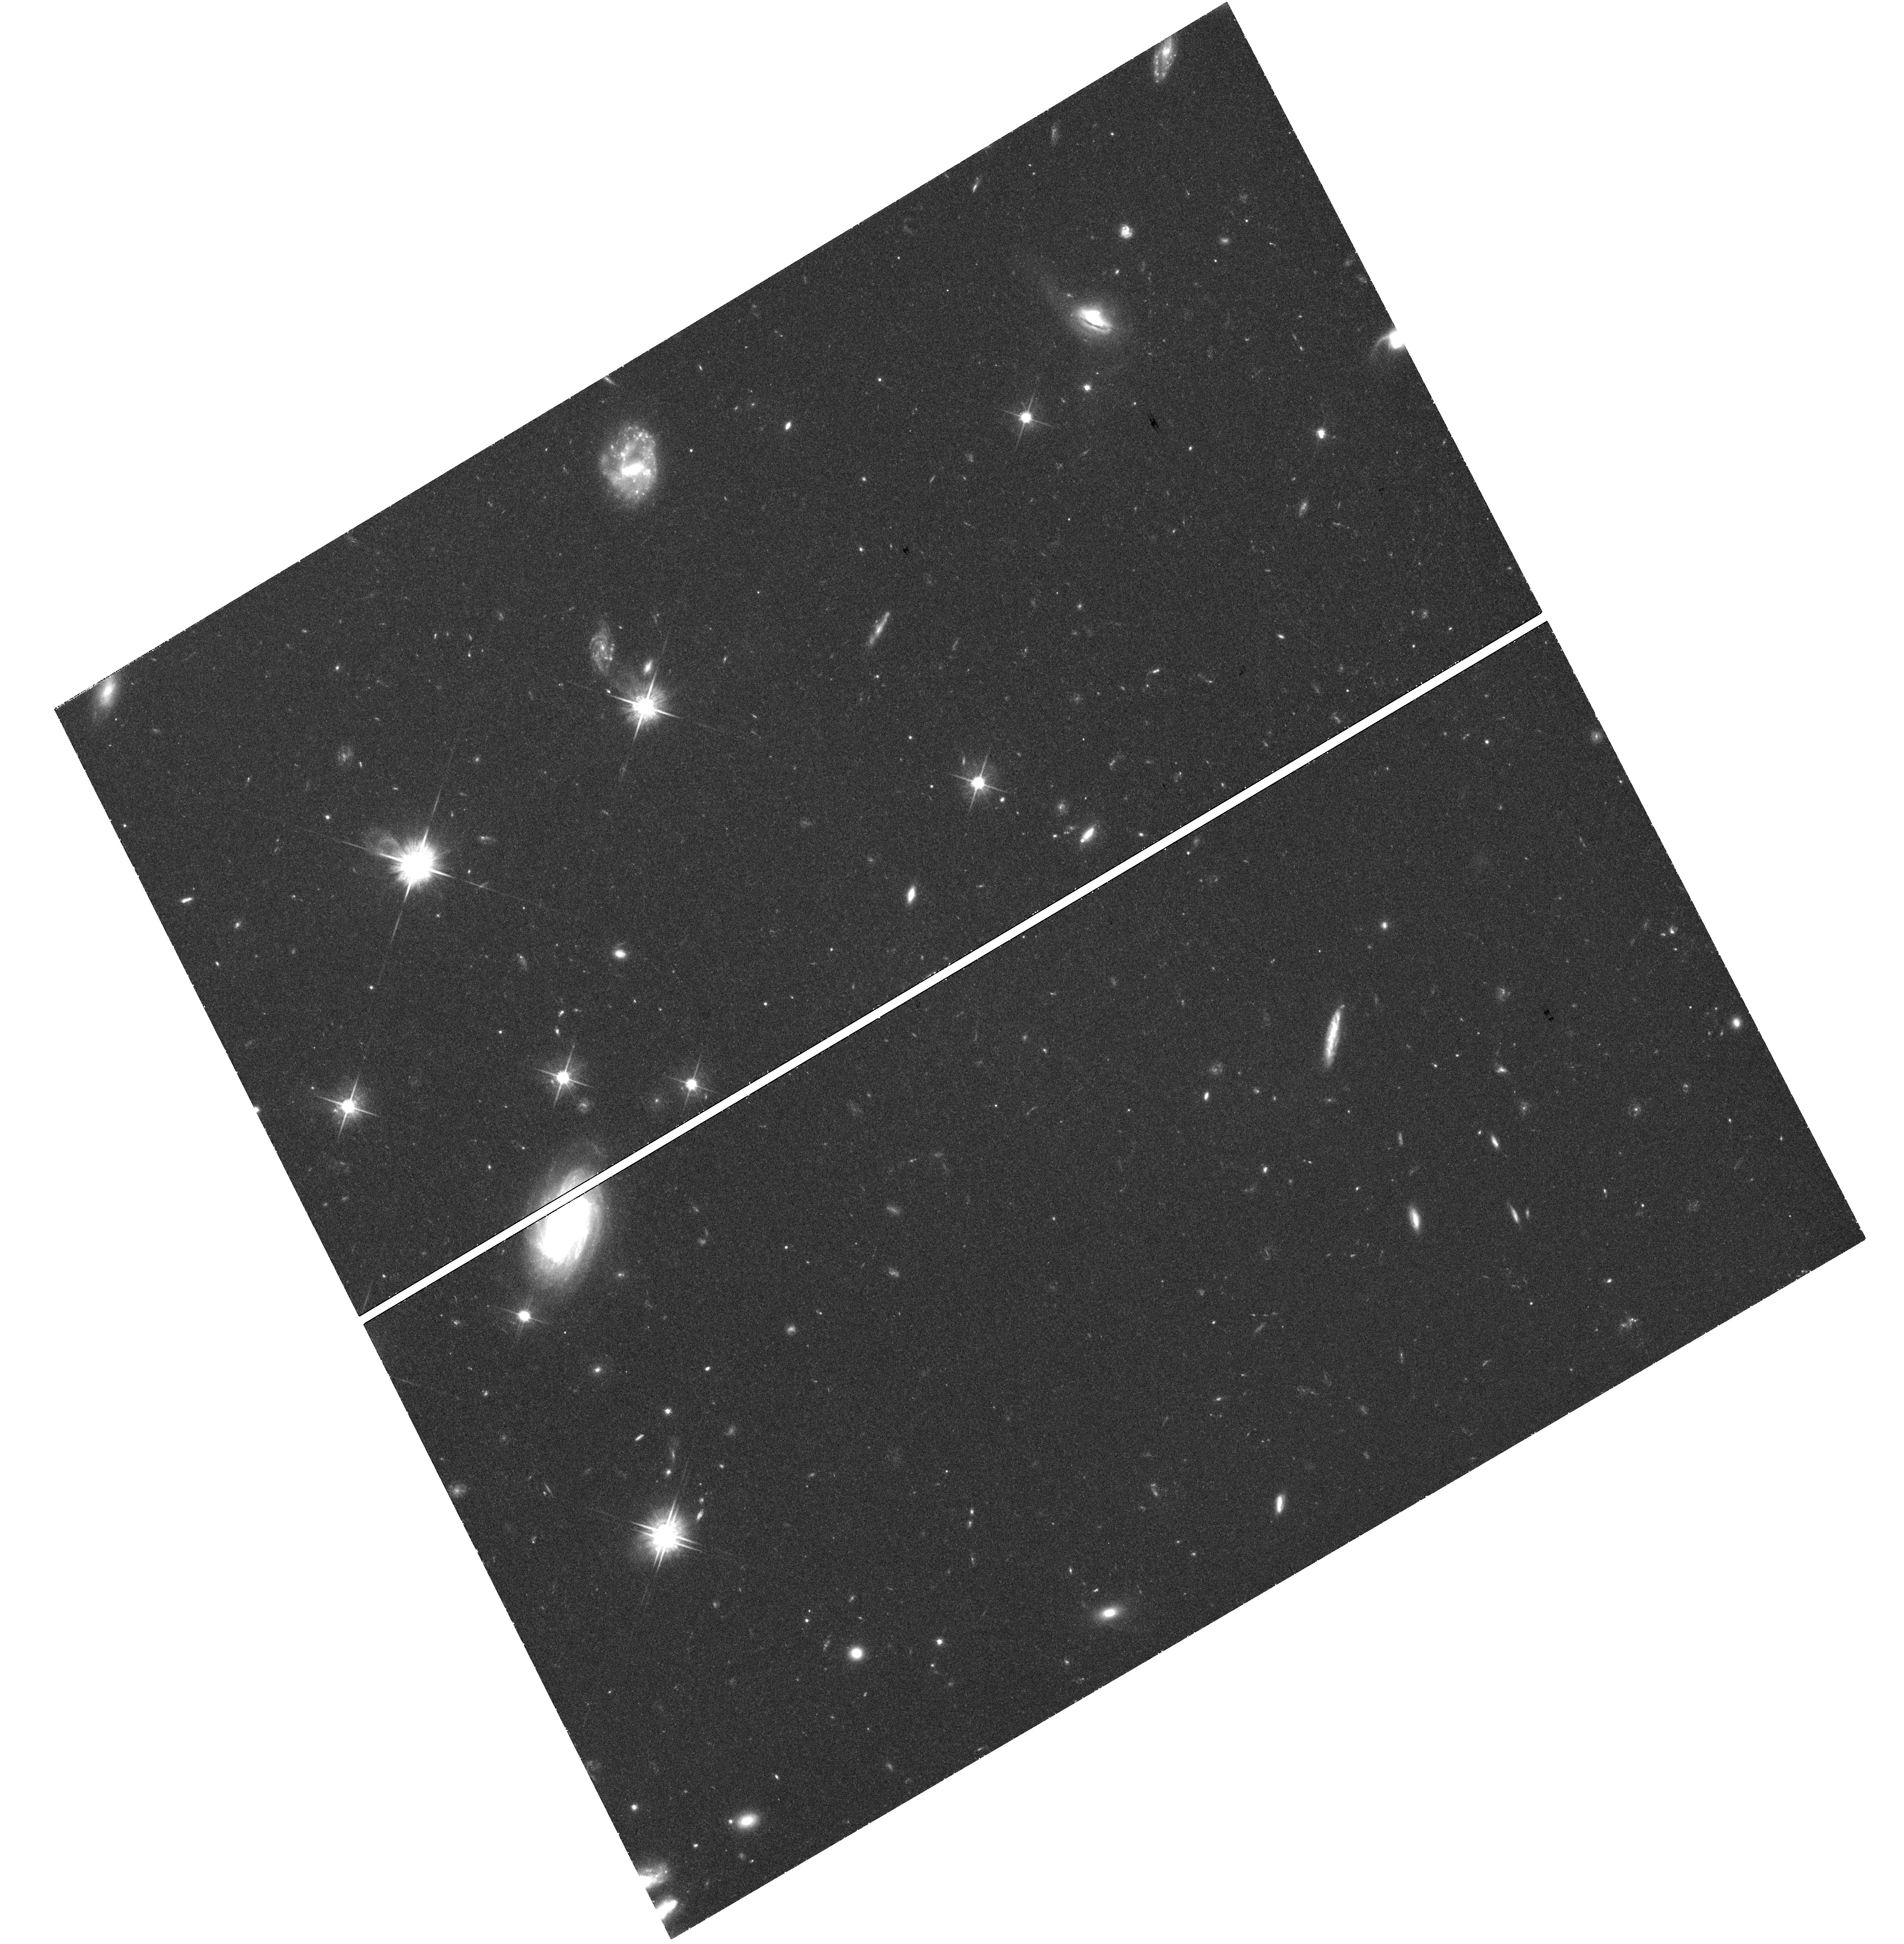
Target: PS1-10JH
Instrument: WFC3/UVIS
Filter: F625W
Exposure: 1.4 h
Observation ID: hst_13371_01_wfc3_uvis_f625w_ic8g01

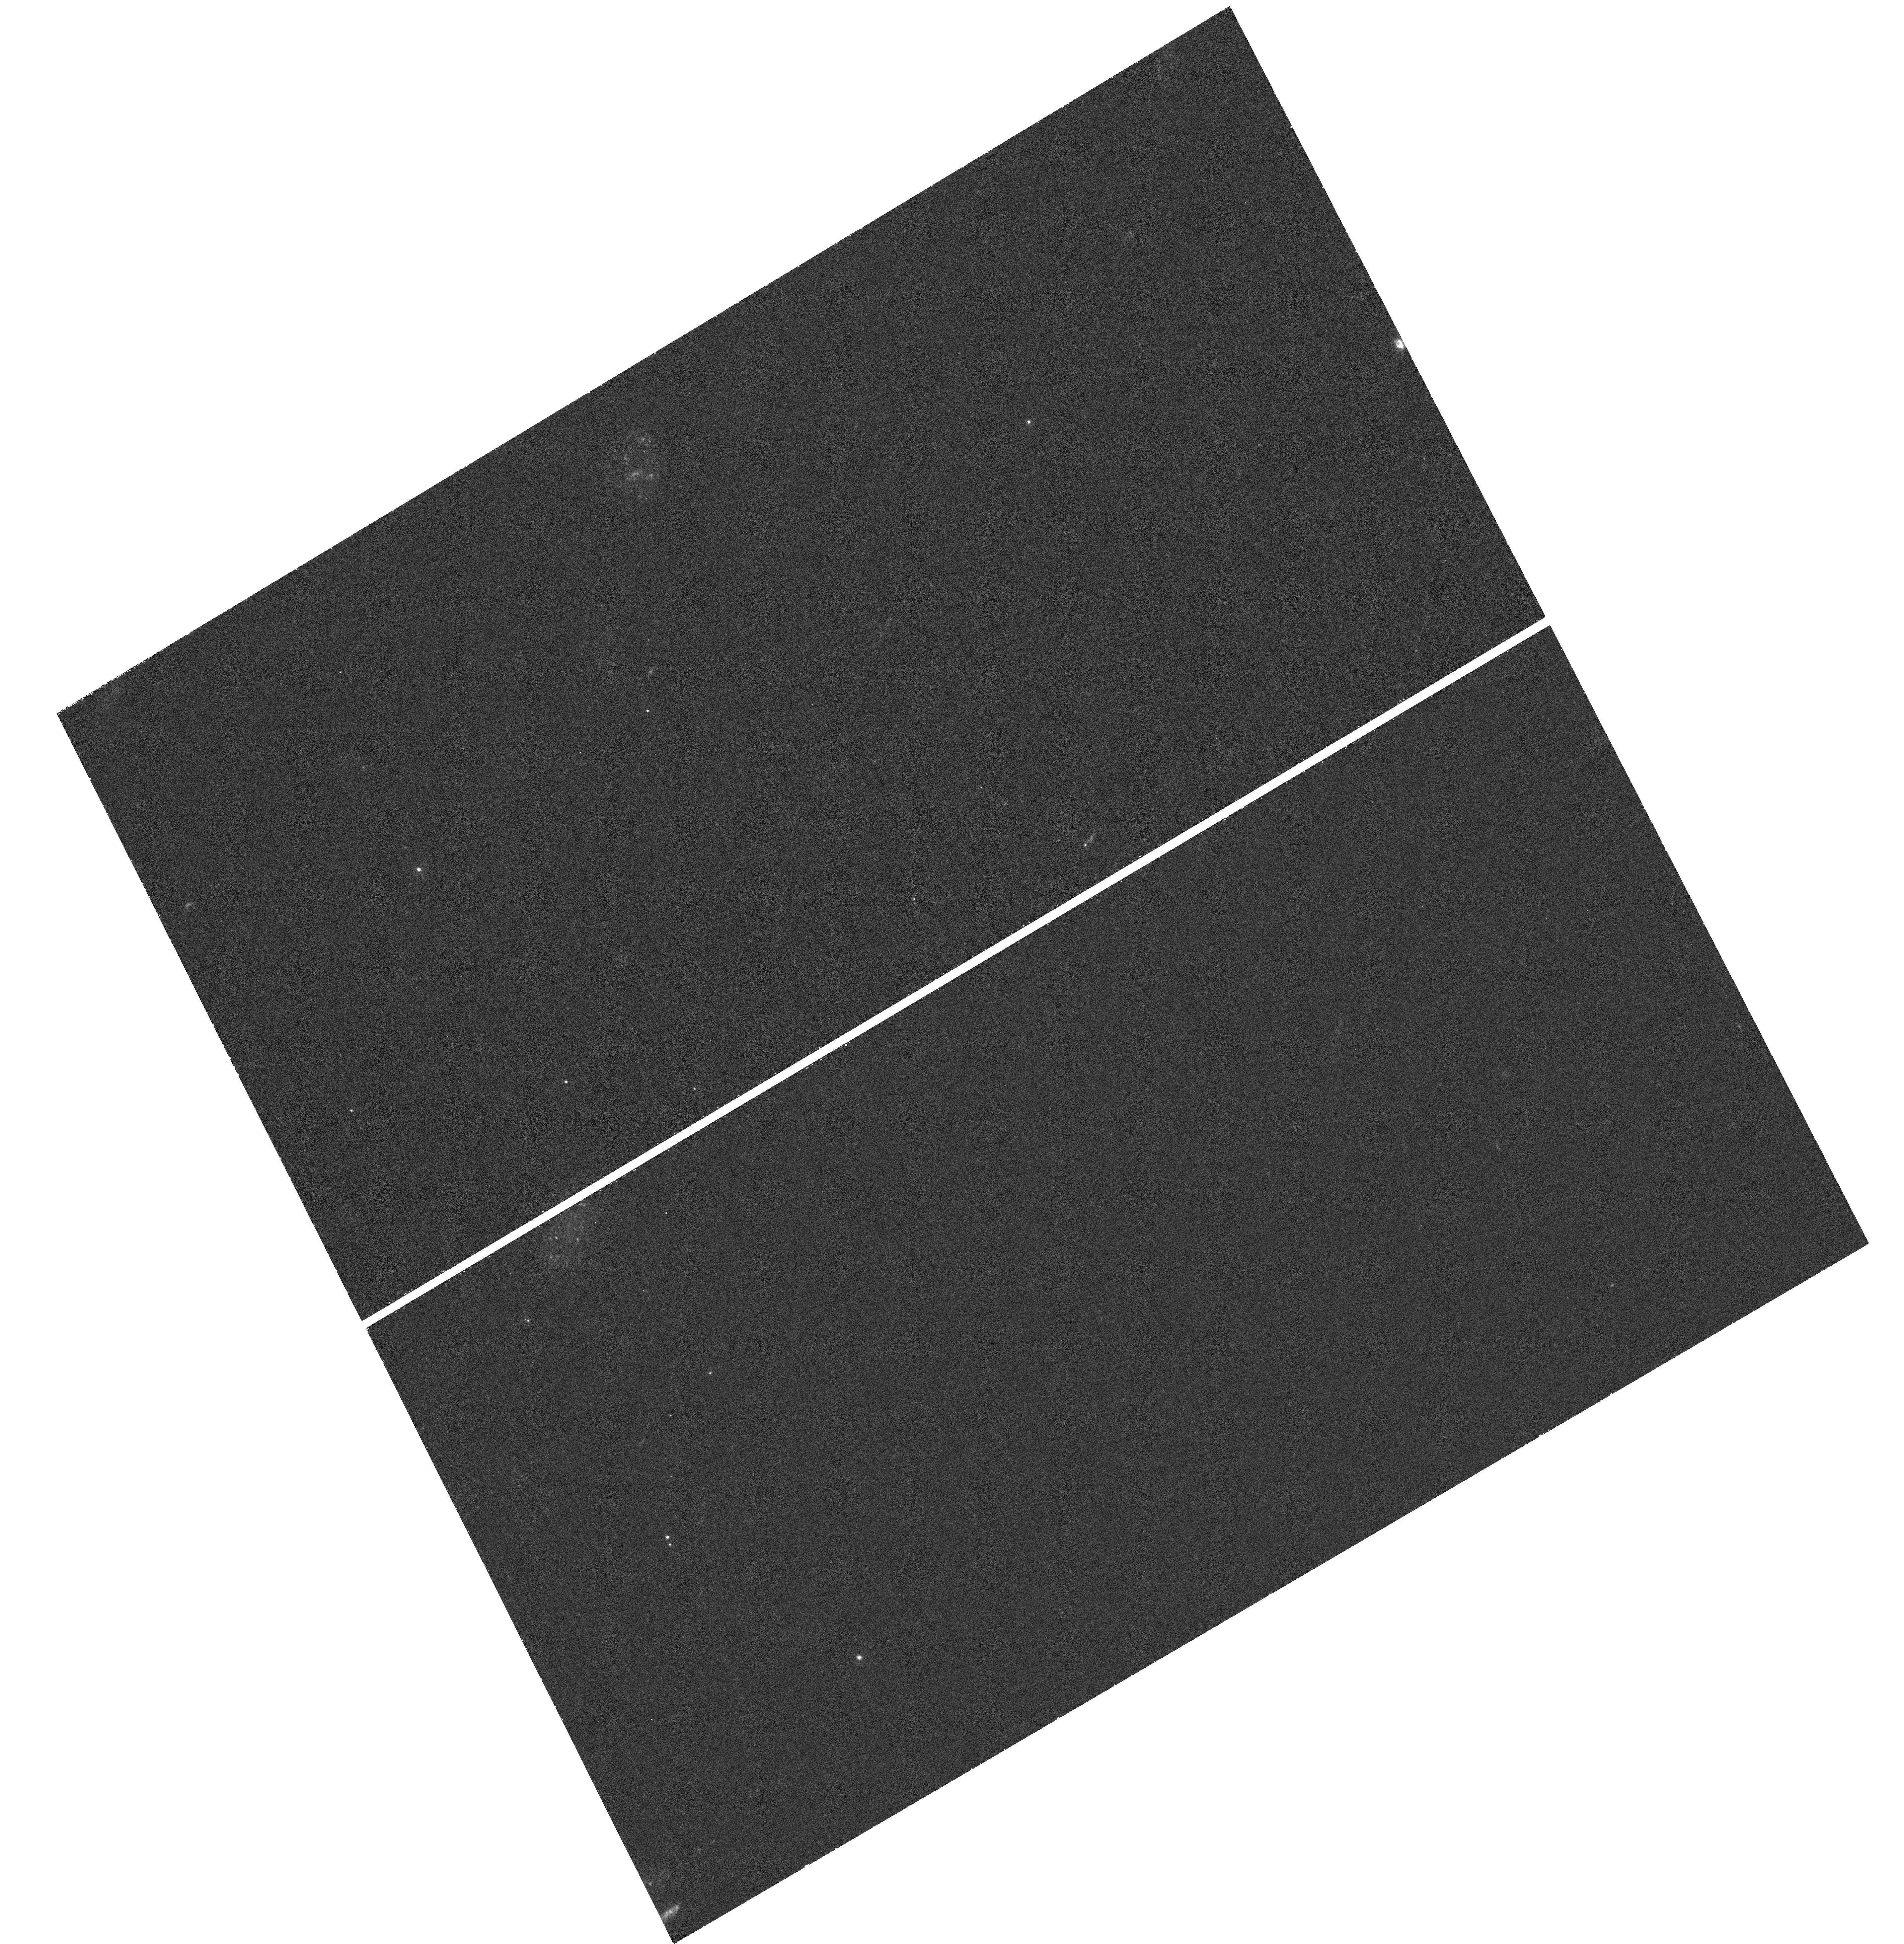
Target: PS1-10JH
Instrument: WFC3/UVIS
Filter: F225W
Exposure: 1.1 h
Observation ID: hst_13371_01_wfc3_uvis_f225w_ic8g01

HST/WFC3 UVIS Imaging of Tidal Disruption Event PS1-10jh (PI: Gezari, Suvi)

We propose for HST/WFC3 UVIS imaging of tidal disruption event candidate PS1-10jh, a UV/optical transient which is currently the most convincing example of an accretion-powered flare from the tidal disruption of a star by an otherwise dormant supermassive black hole. The proposed observations will critically test the tidal disruption event scenario, provide essential information for modeling the parameters of the event, and constrain theoretical models for the evolution of the accreting debris disk, by 1) determining the flare-nucleus separation much more accurately than ground-based observations, 2) measuring the late-time NUV emission from the flare, and 3) obtaining more accurate independent constraints on the central black hole mass.